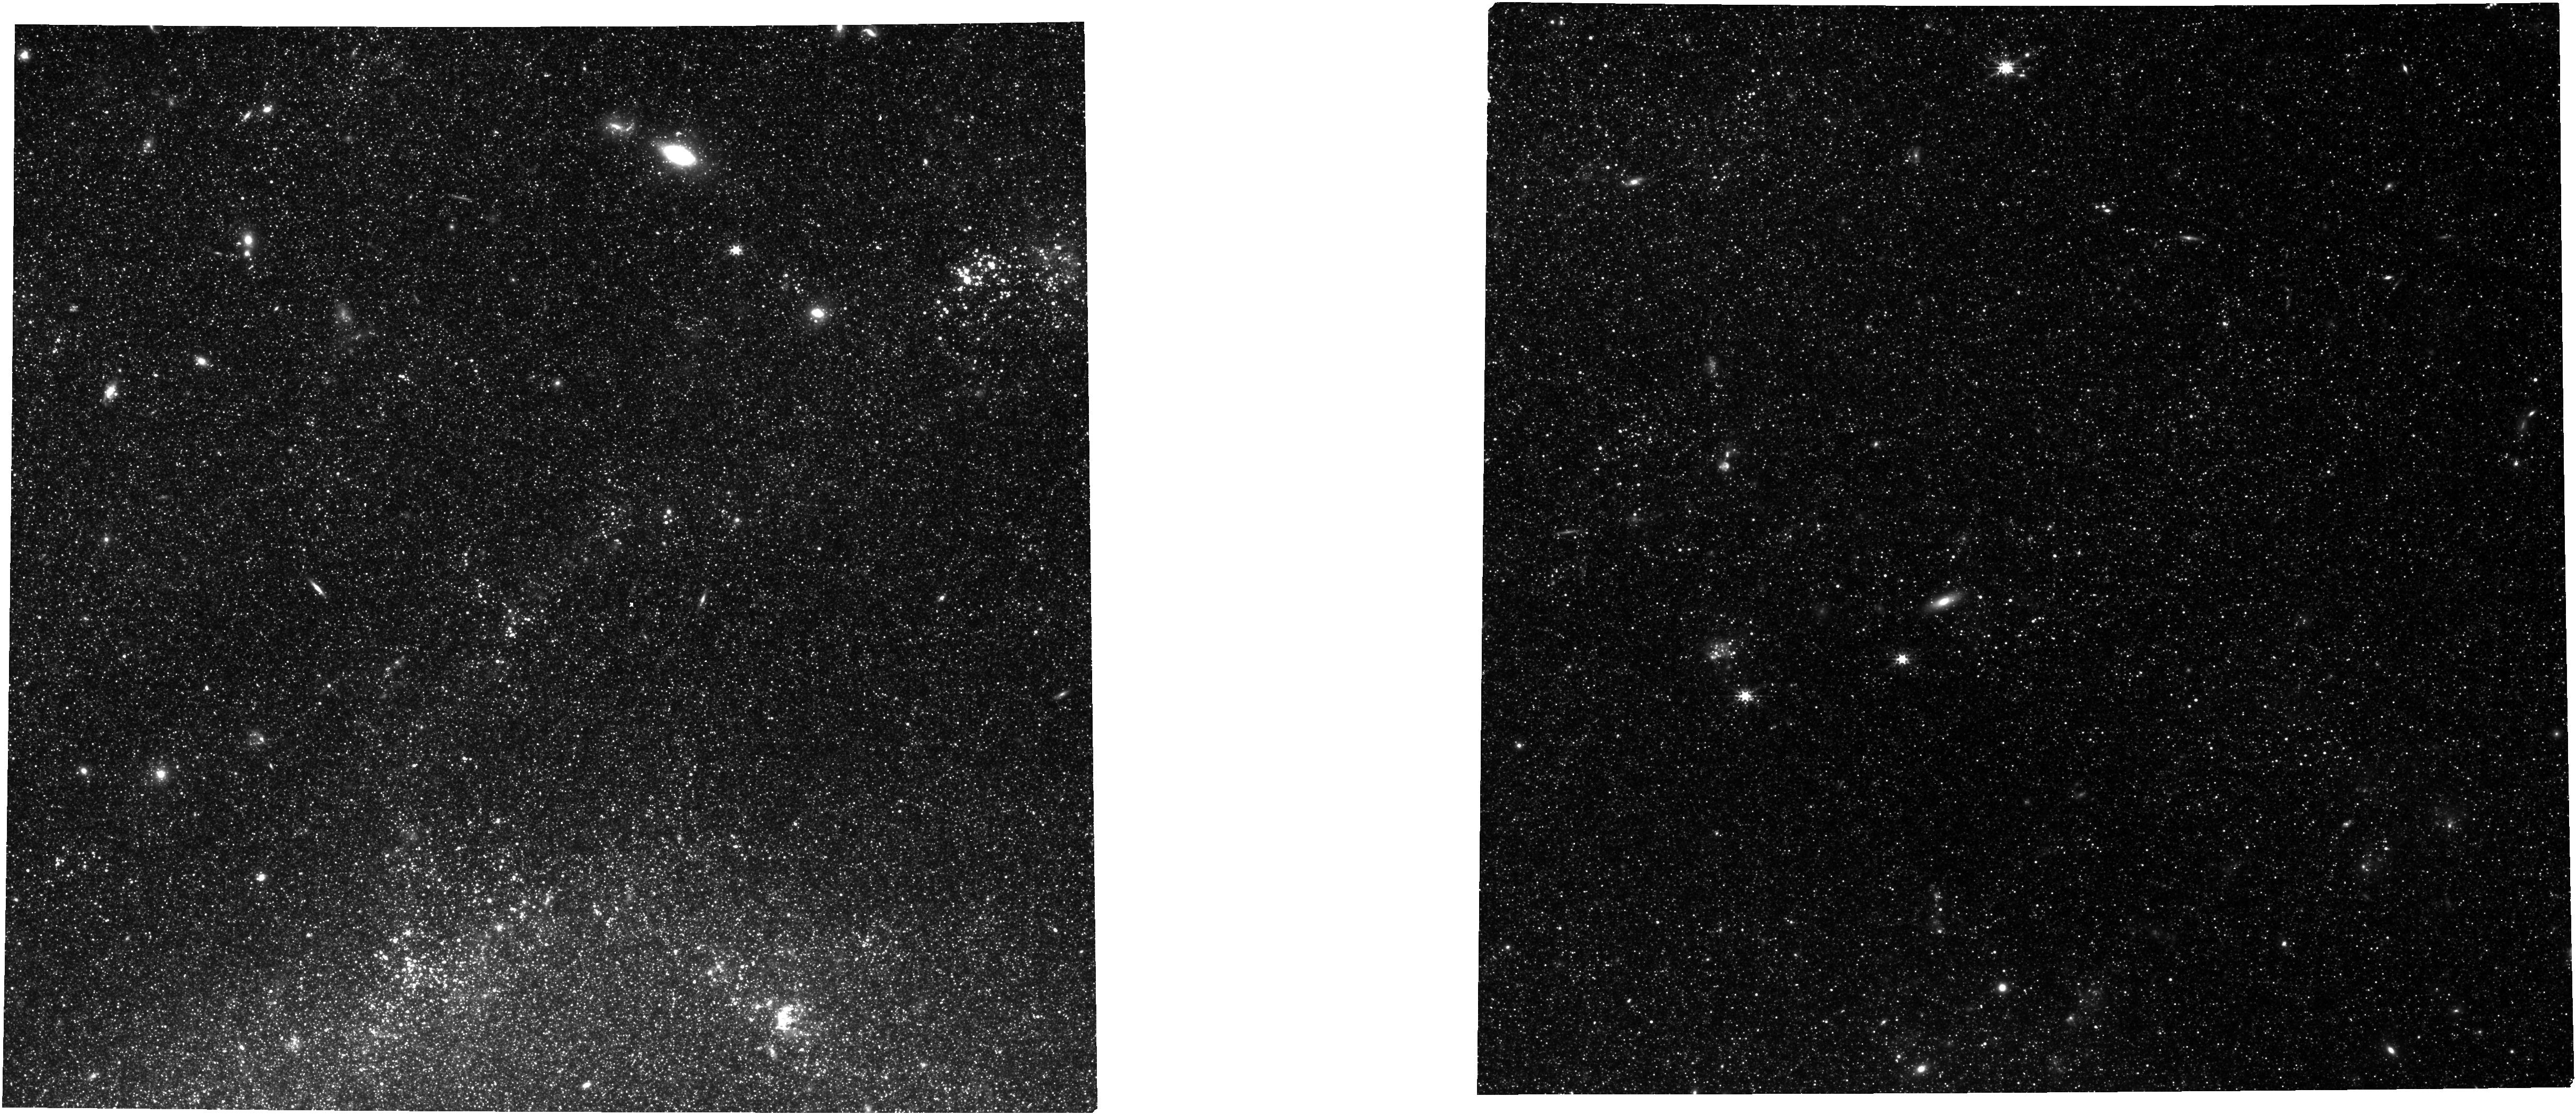
Target: SN-2011FE-FIELD. Instrument: NIRCAM. Filter: F277W. Exposure: 28 min. Observation ID: jw04087-o001_t001_nircam_clear-f277w

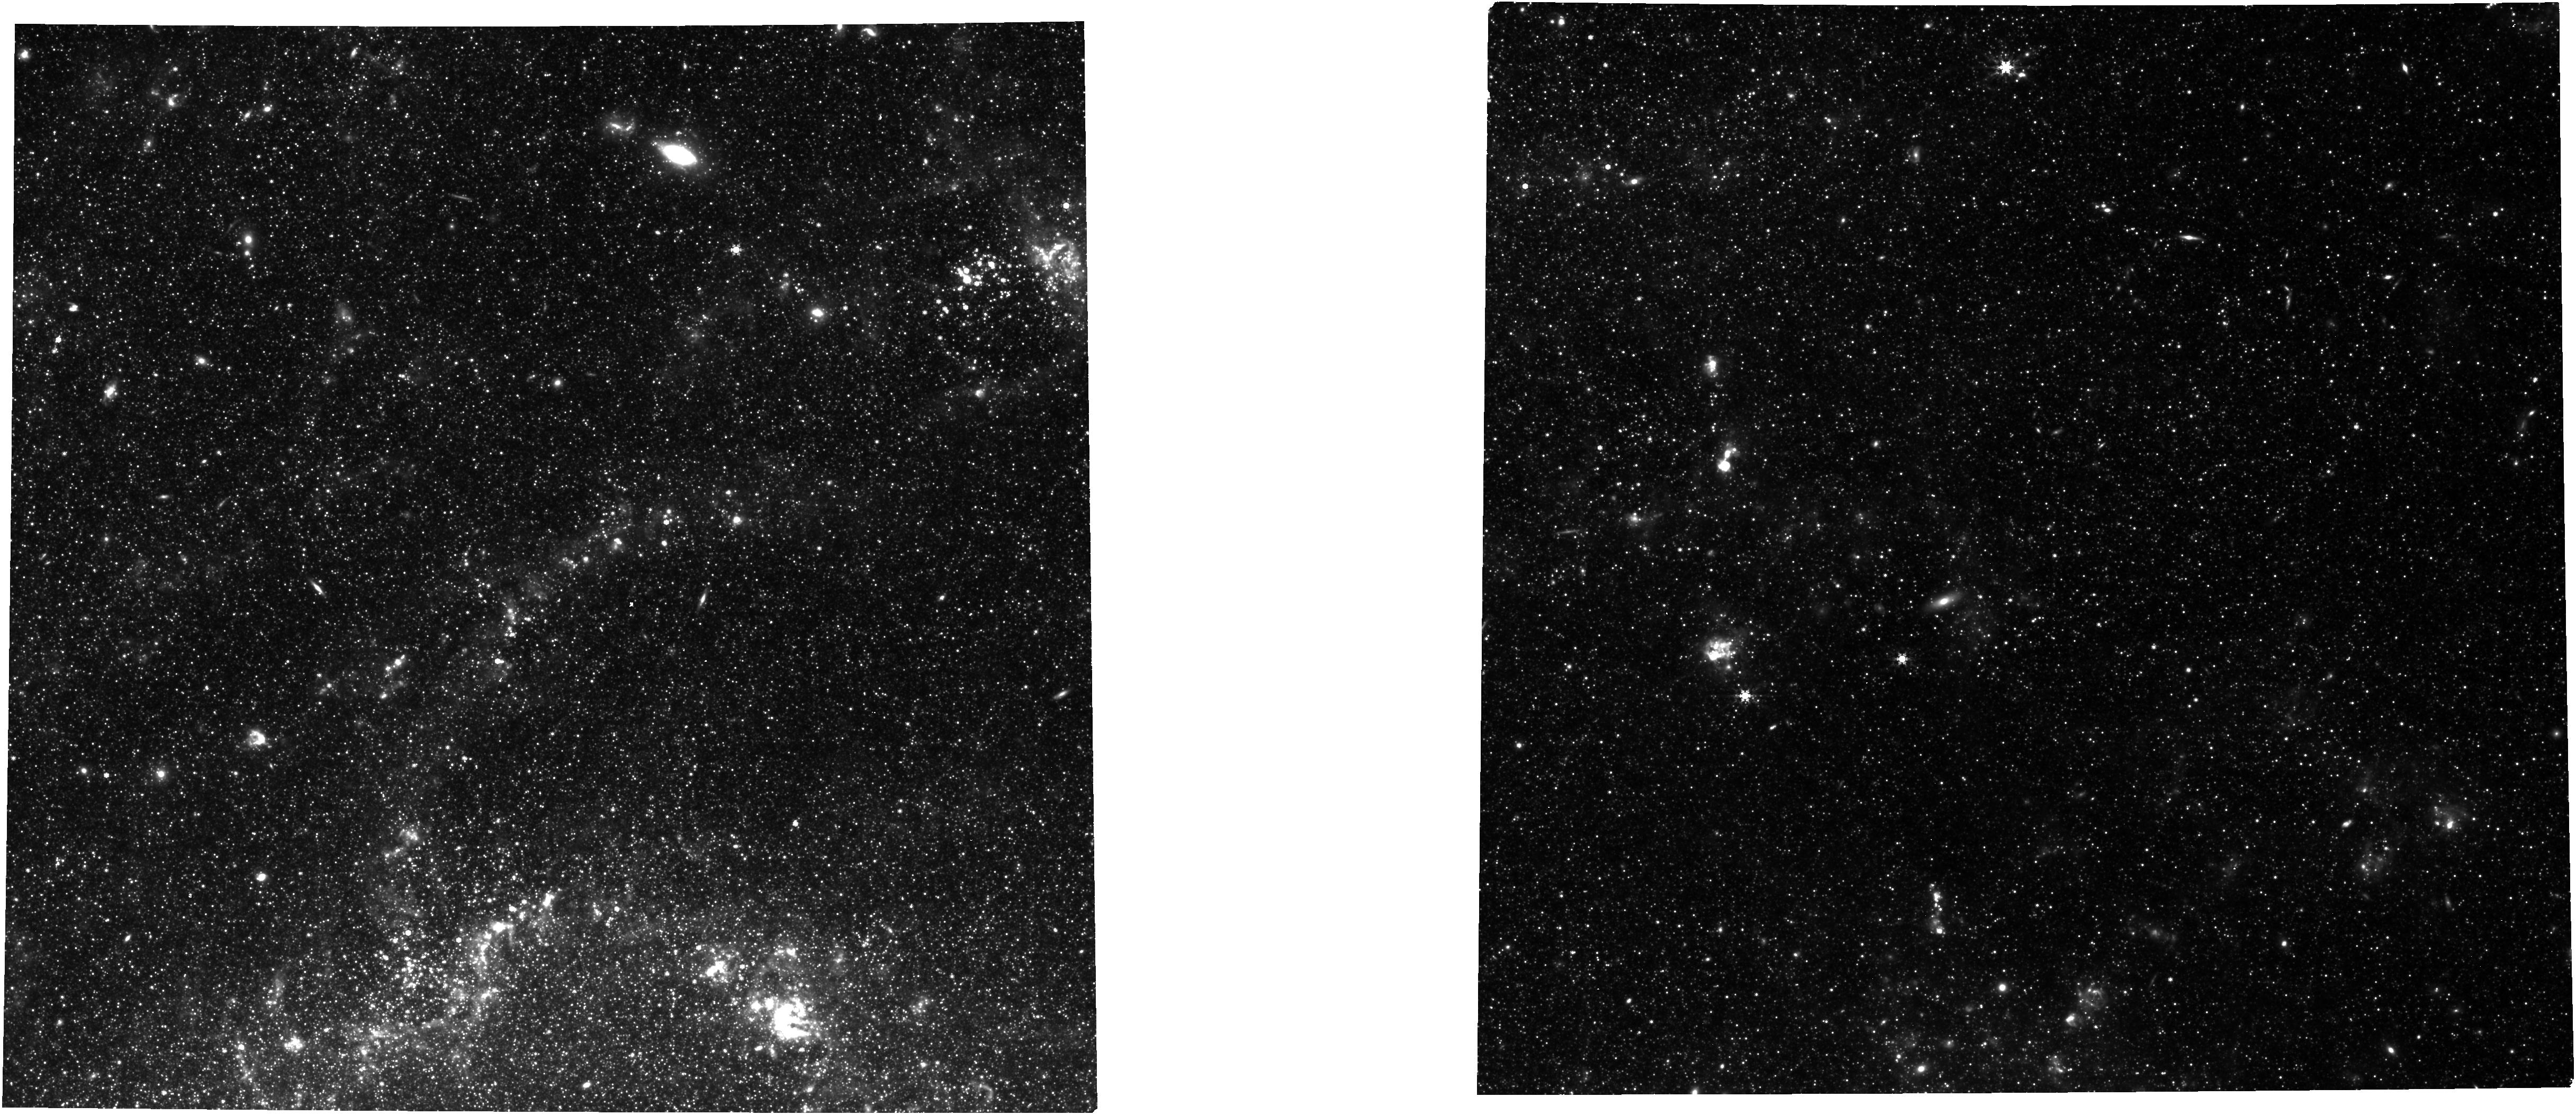
Target: SN-2011FE-FIELD. Instrument: NIRCAM. Filter: F444W. Exposure: 28 min. Observation ID: jw04087-o001_t001_nircam_clear-f444w

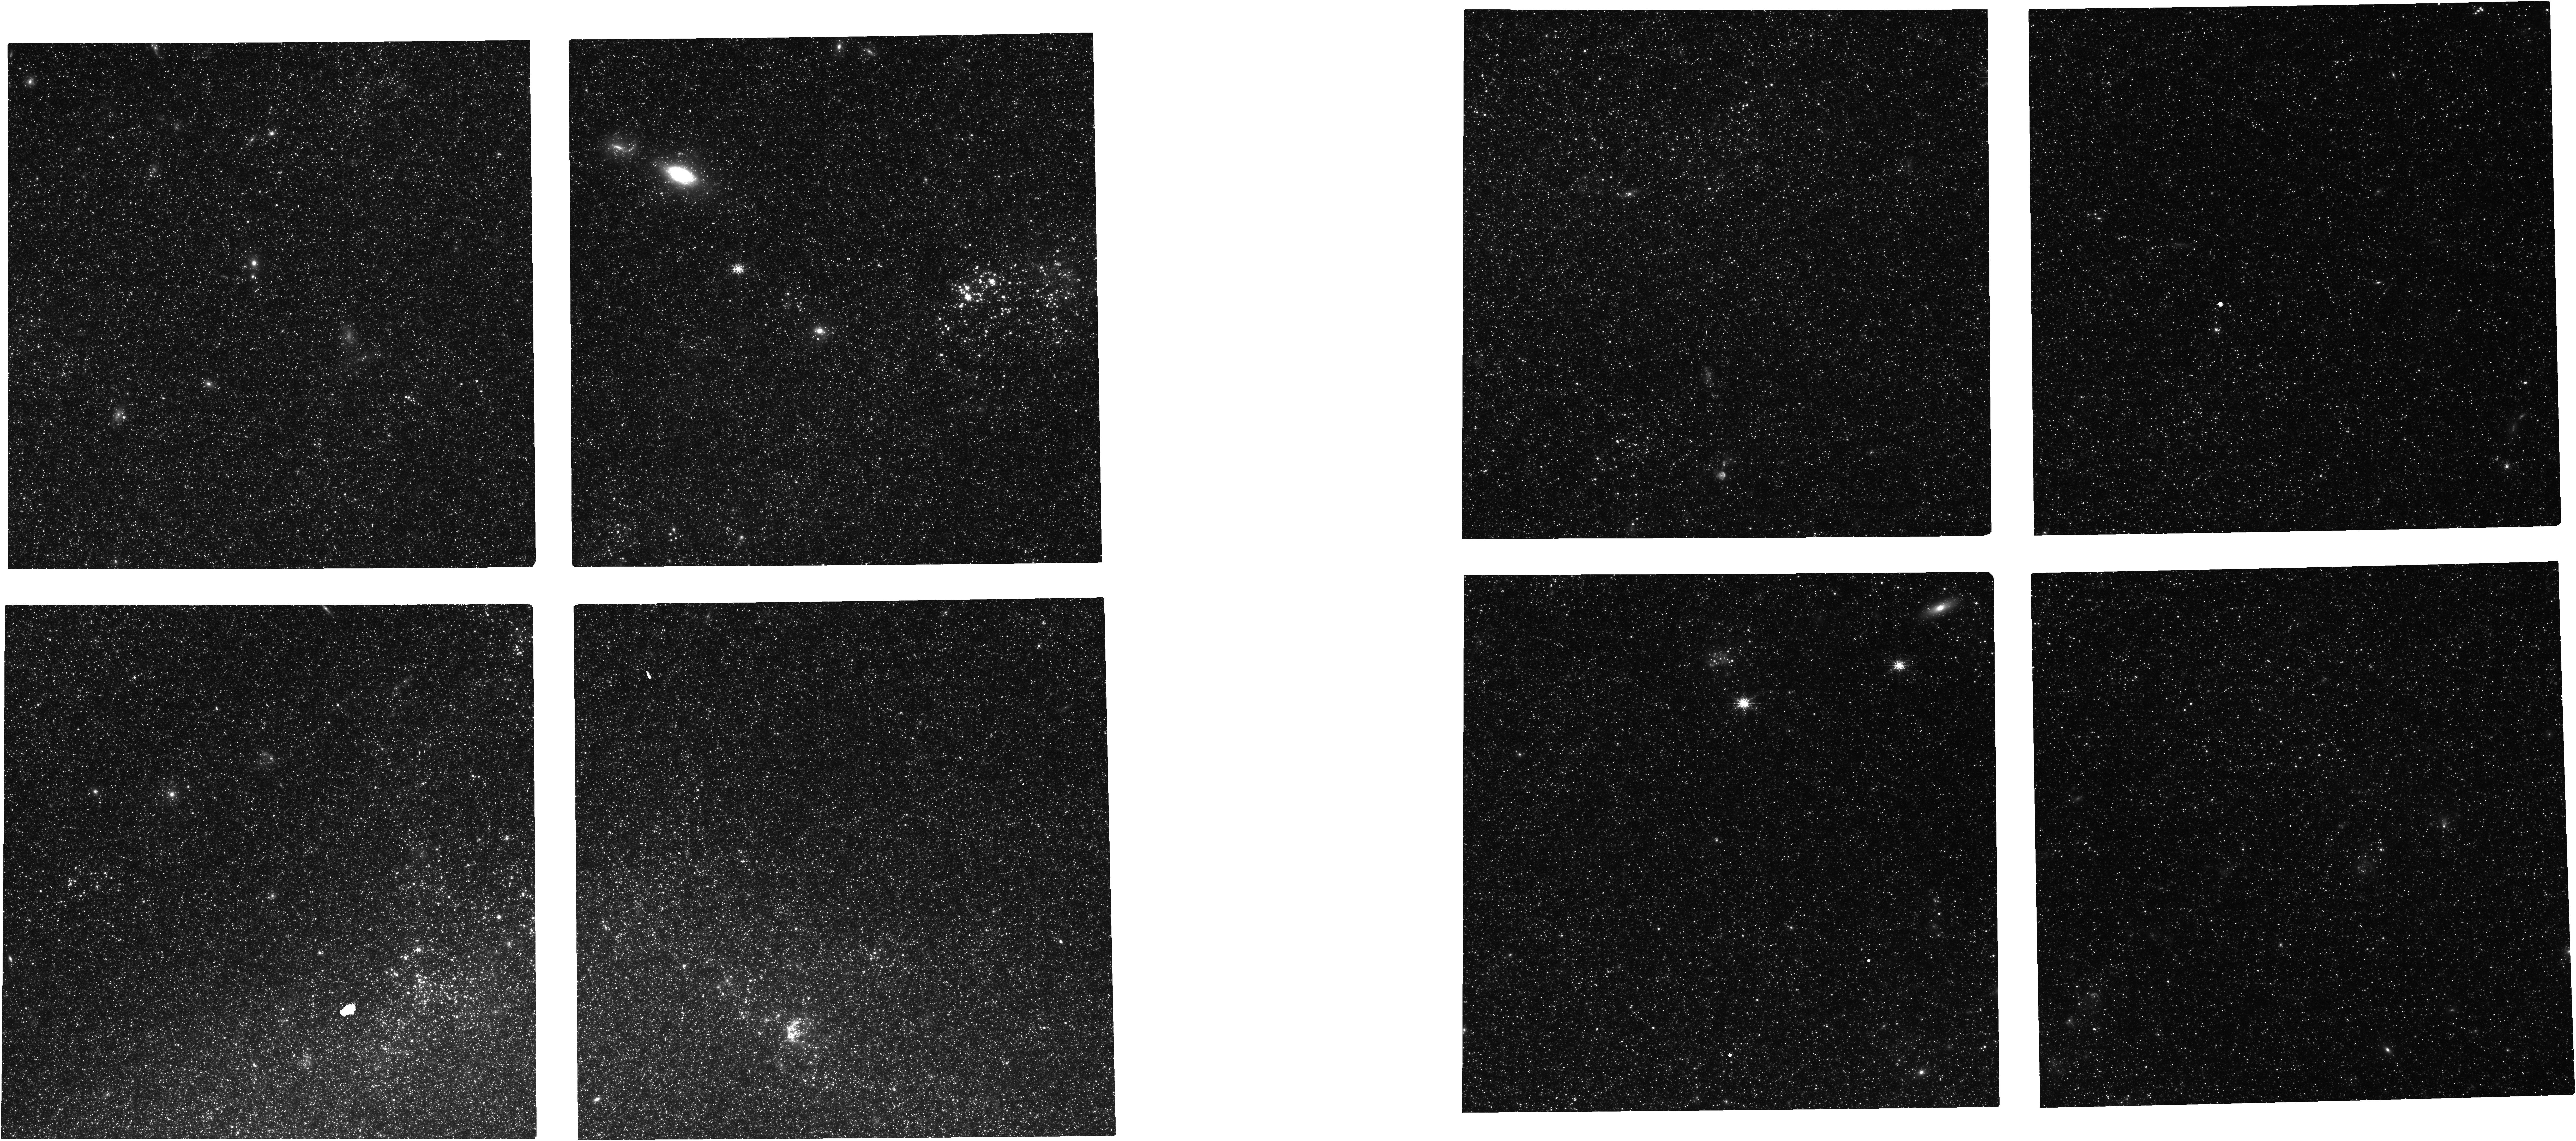
Target: SN-2011FE-FIELD. Instrument: NIRCAM. Filter: F182M. Exposure: 28 min. Observation ID: jw04087-o001_t001_nircam_clear-f182m

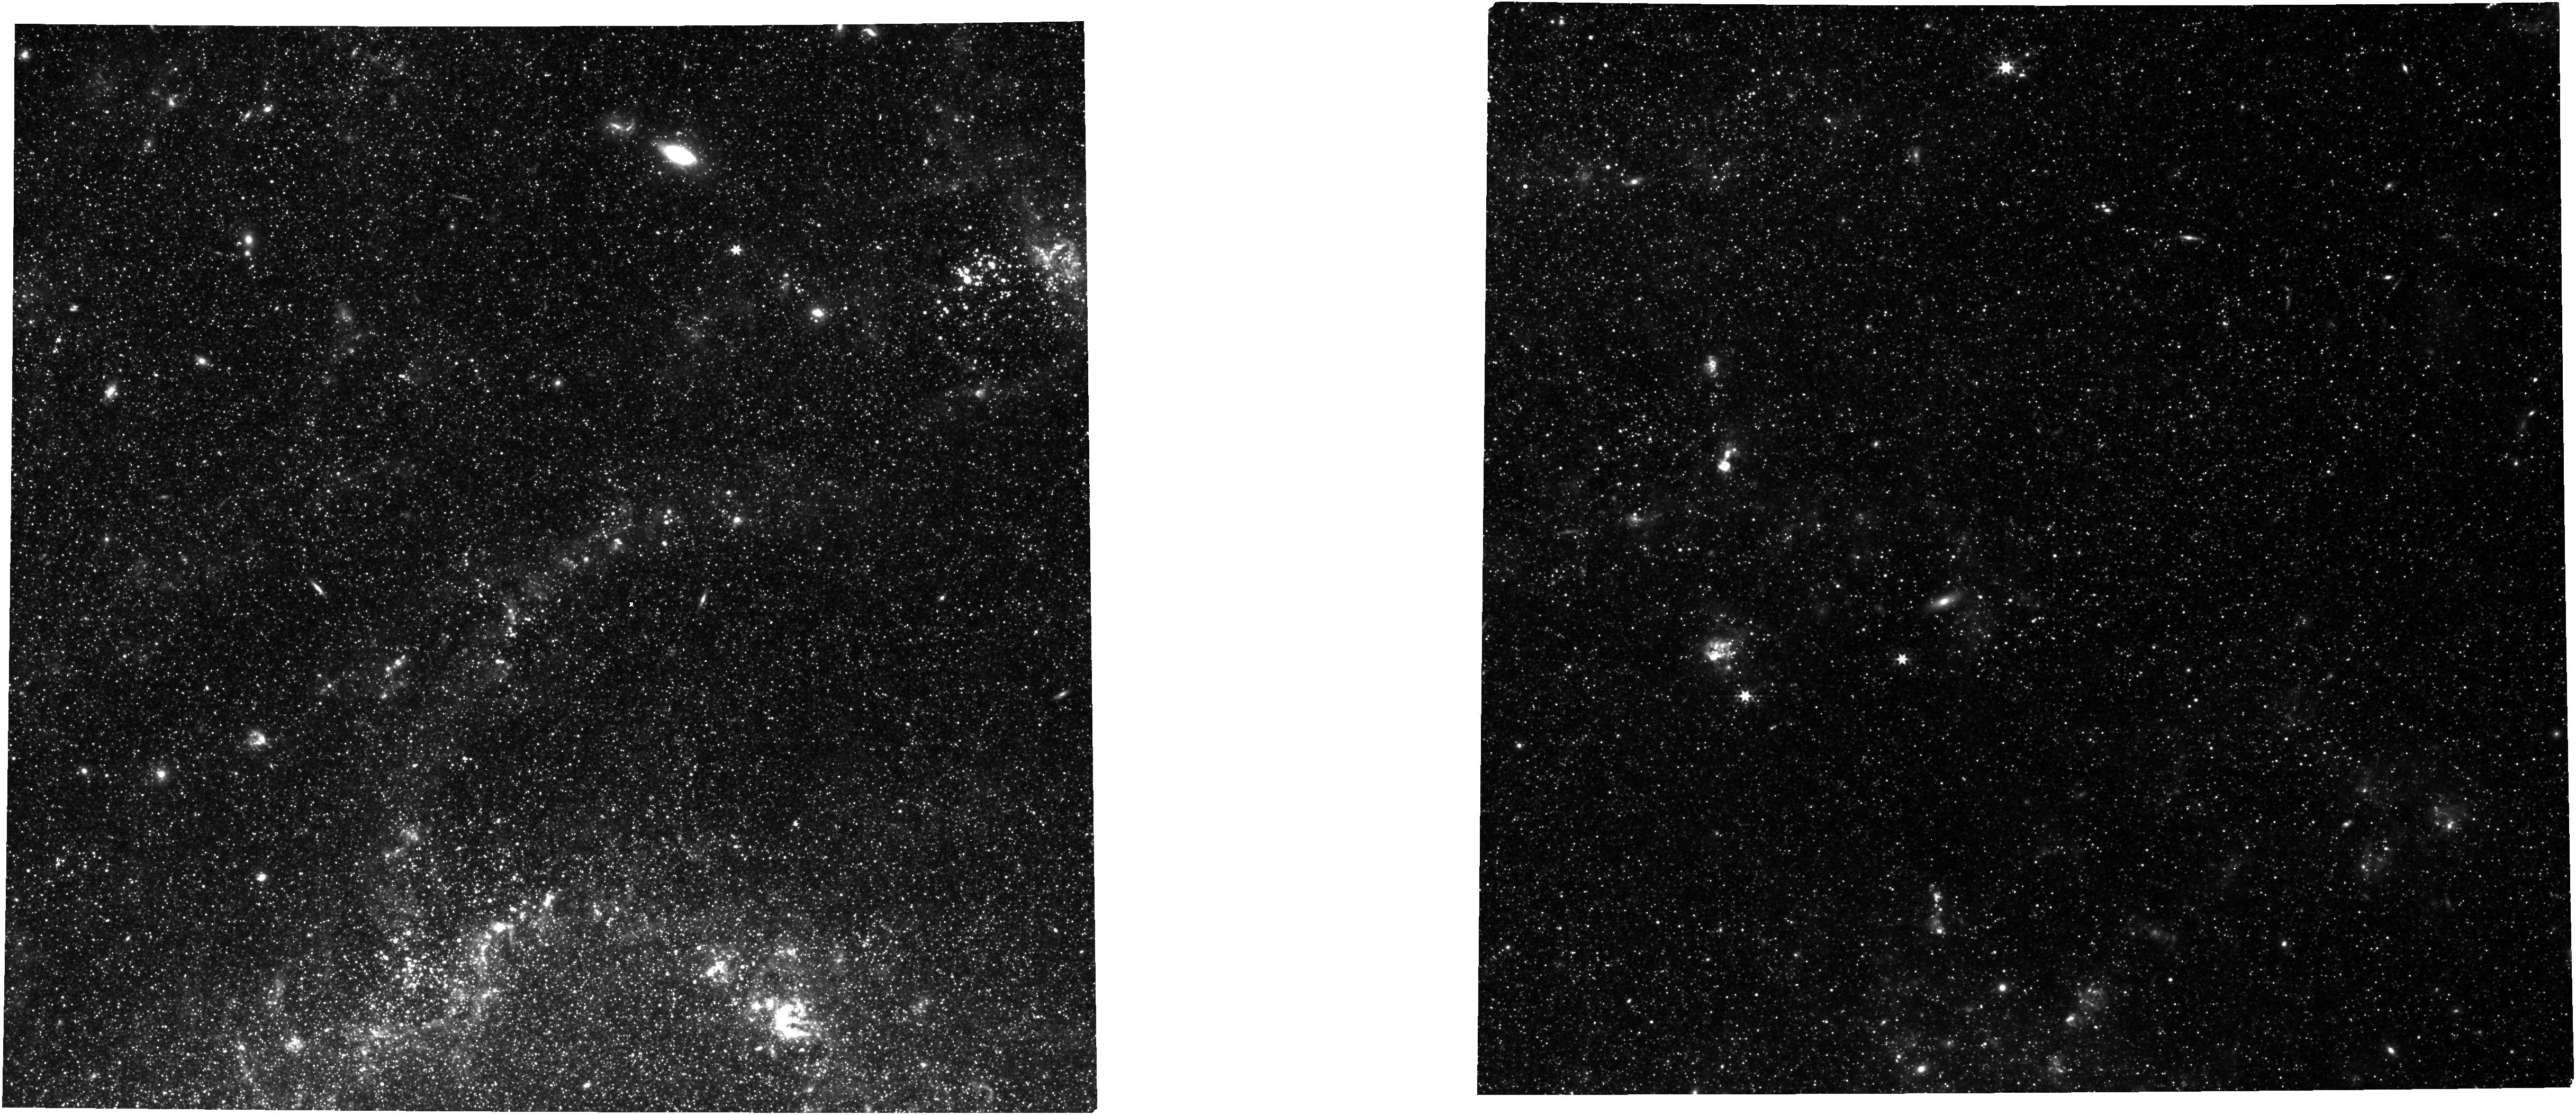
Target: SN-2011FE-FIELD. Instrument: NIRCAM. Filter: F356W. Exposure: 28 min. Observation ID: jw04087-o001_t001_nircam_clear-f356w

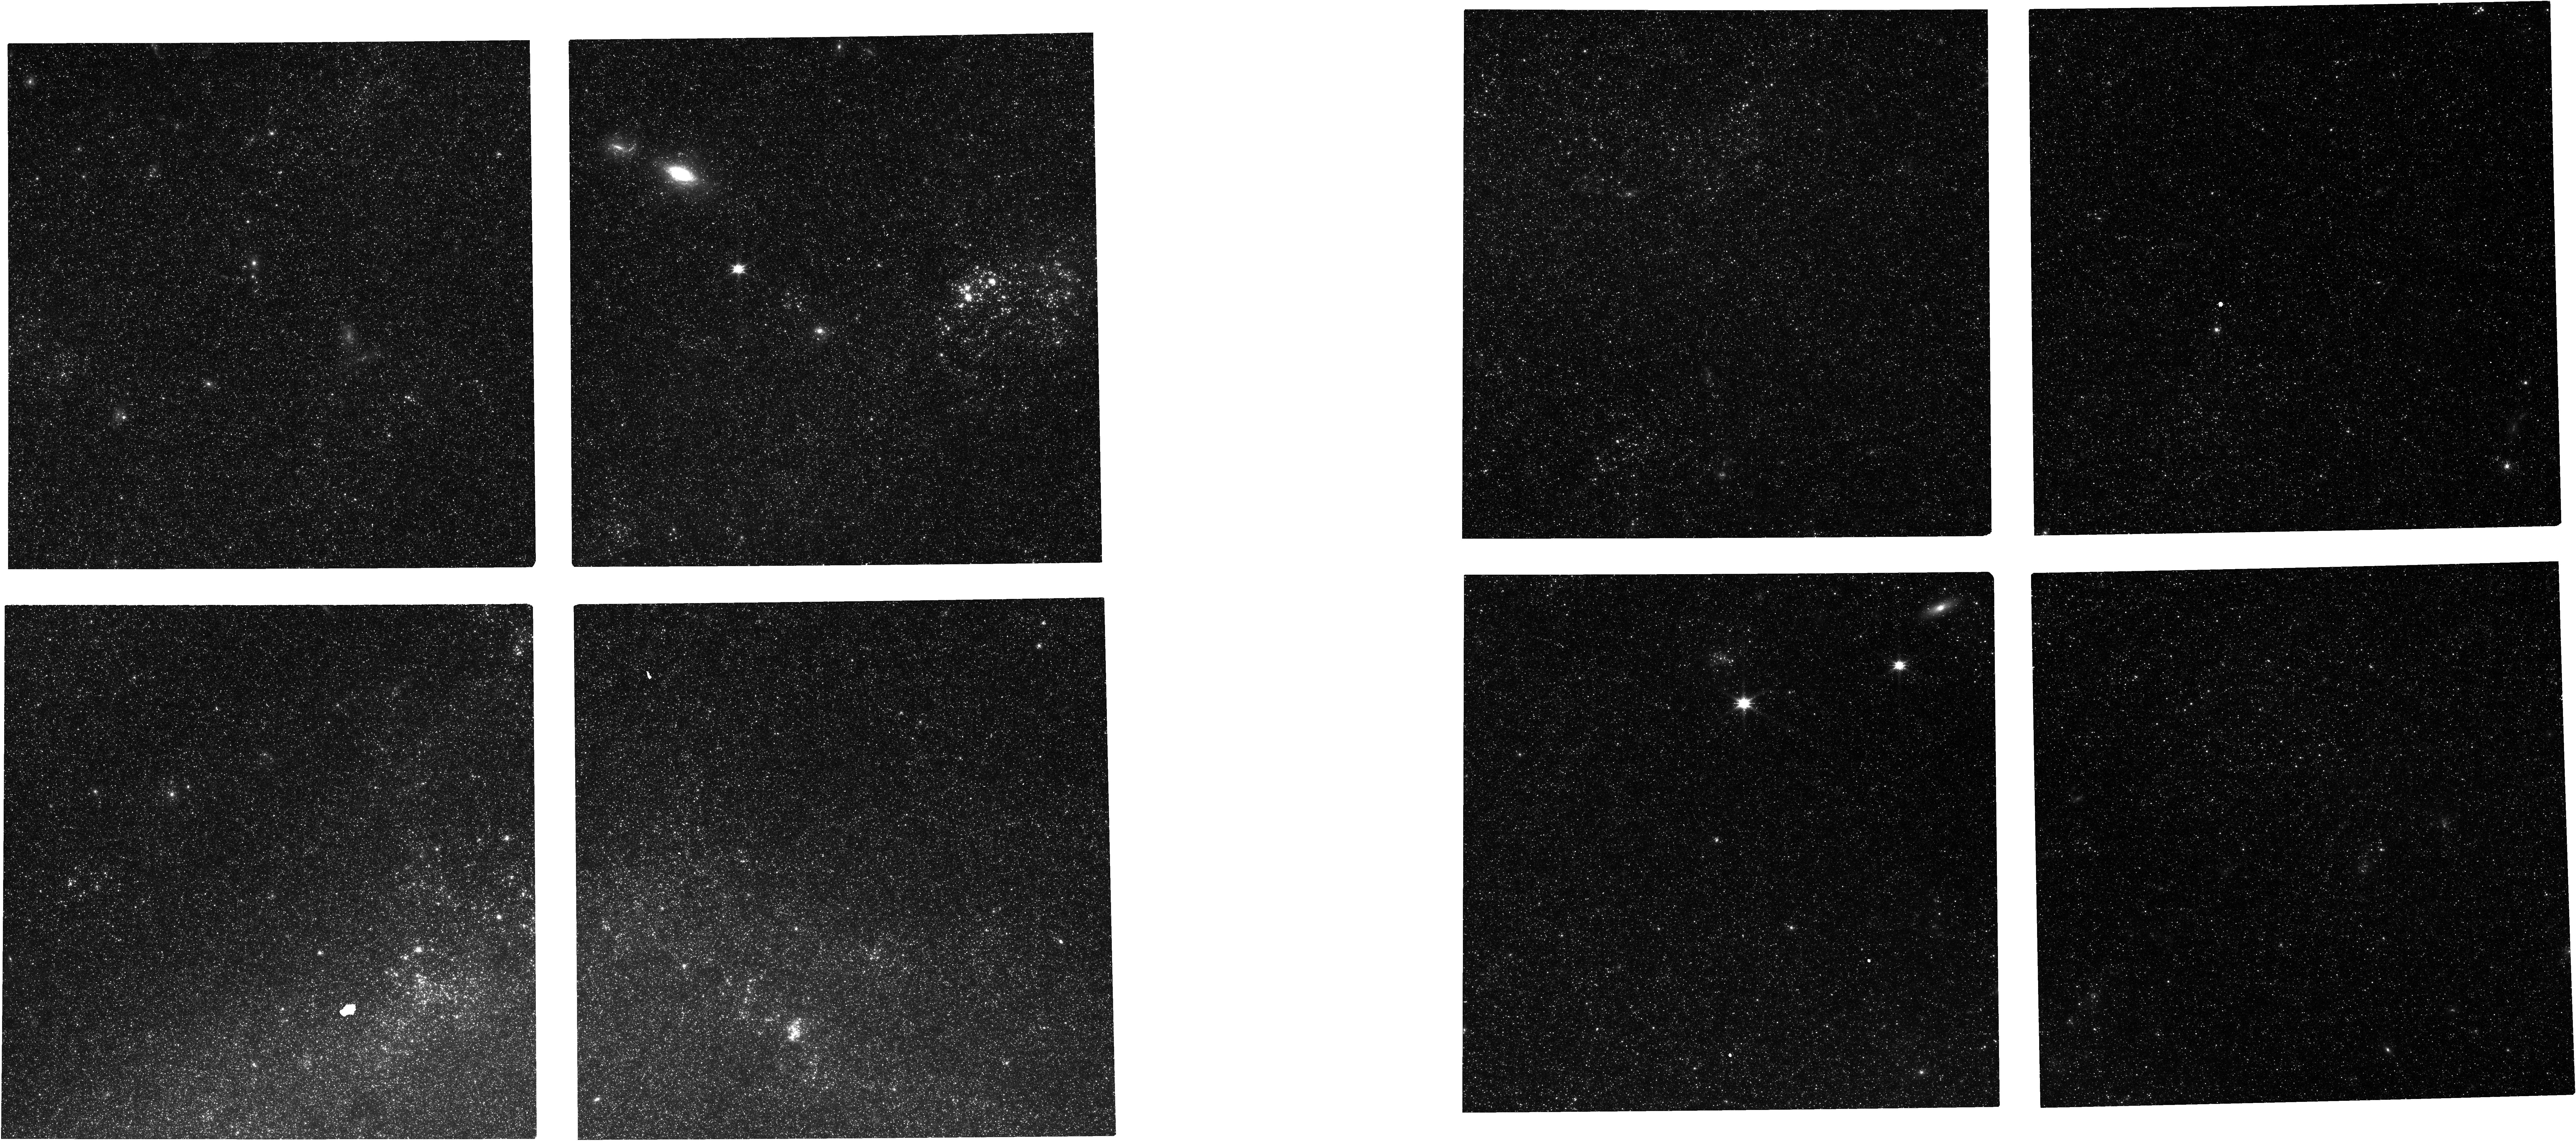
Target: SN-2011FE-FIELD. Instrument: NIRCAM. Filter: F115W. Exposure: 28 min. Observation ID: jw04087-o001_t001_nircam_clear-f115w

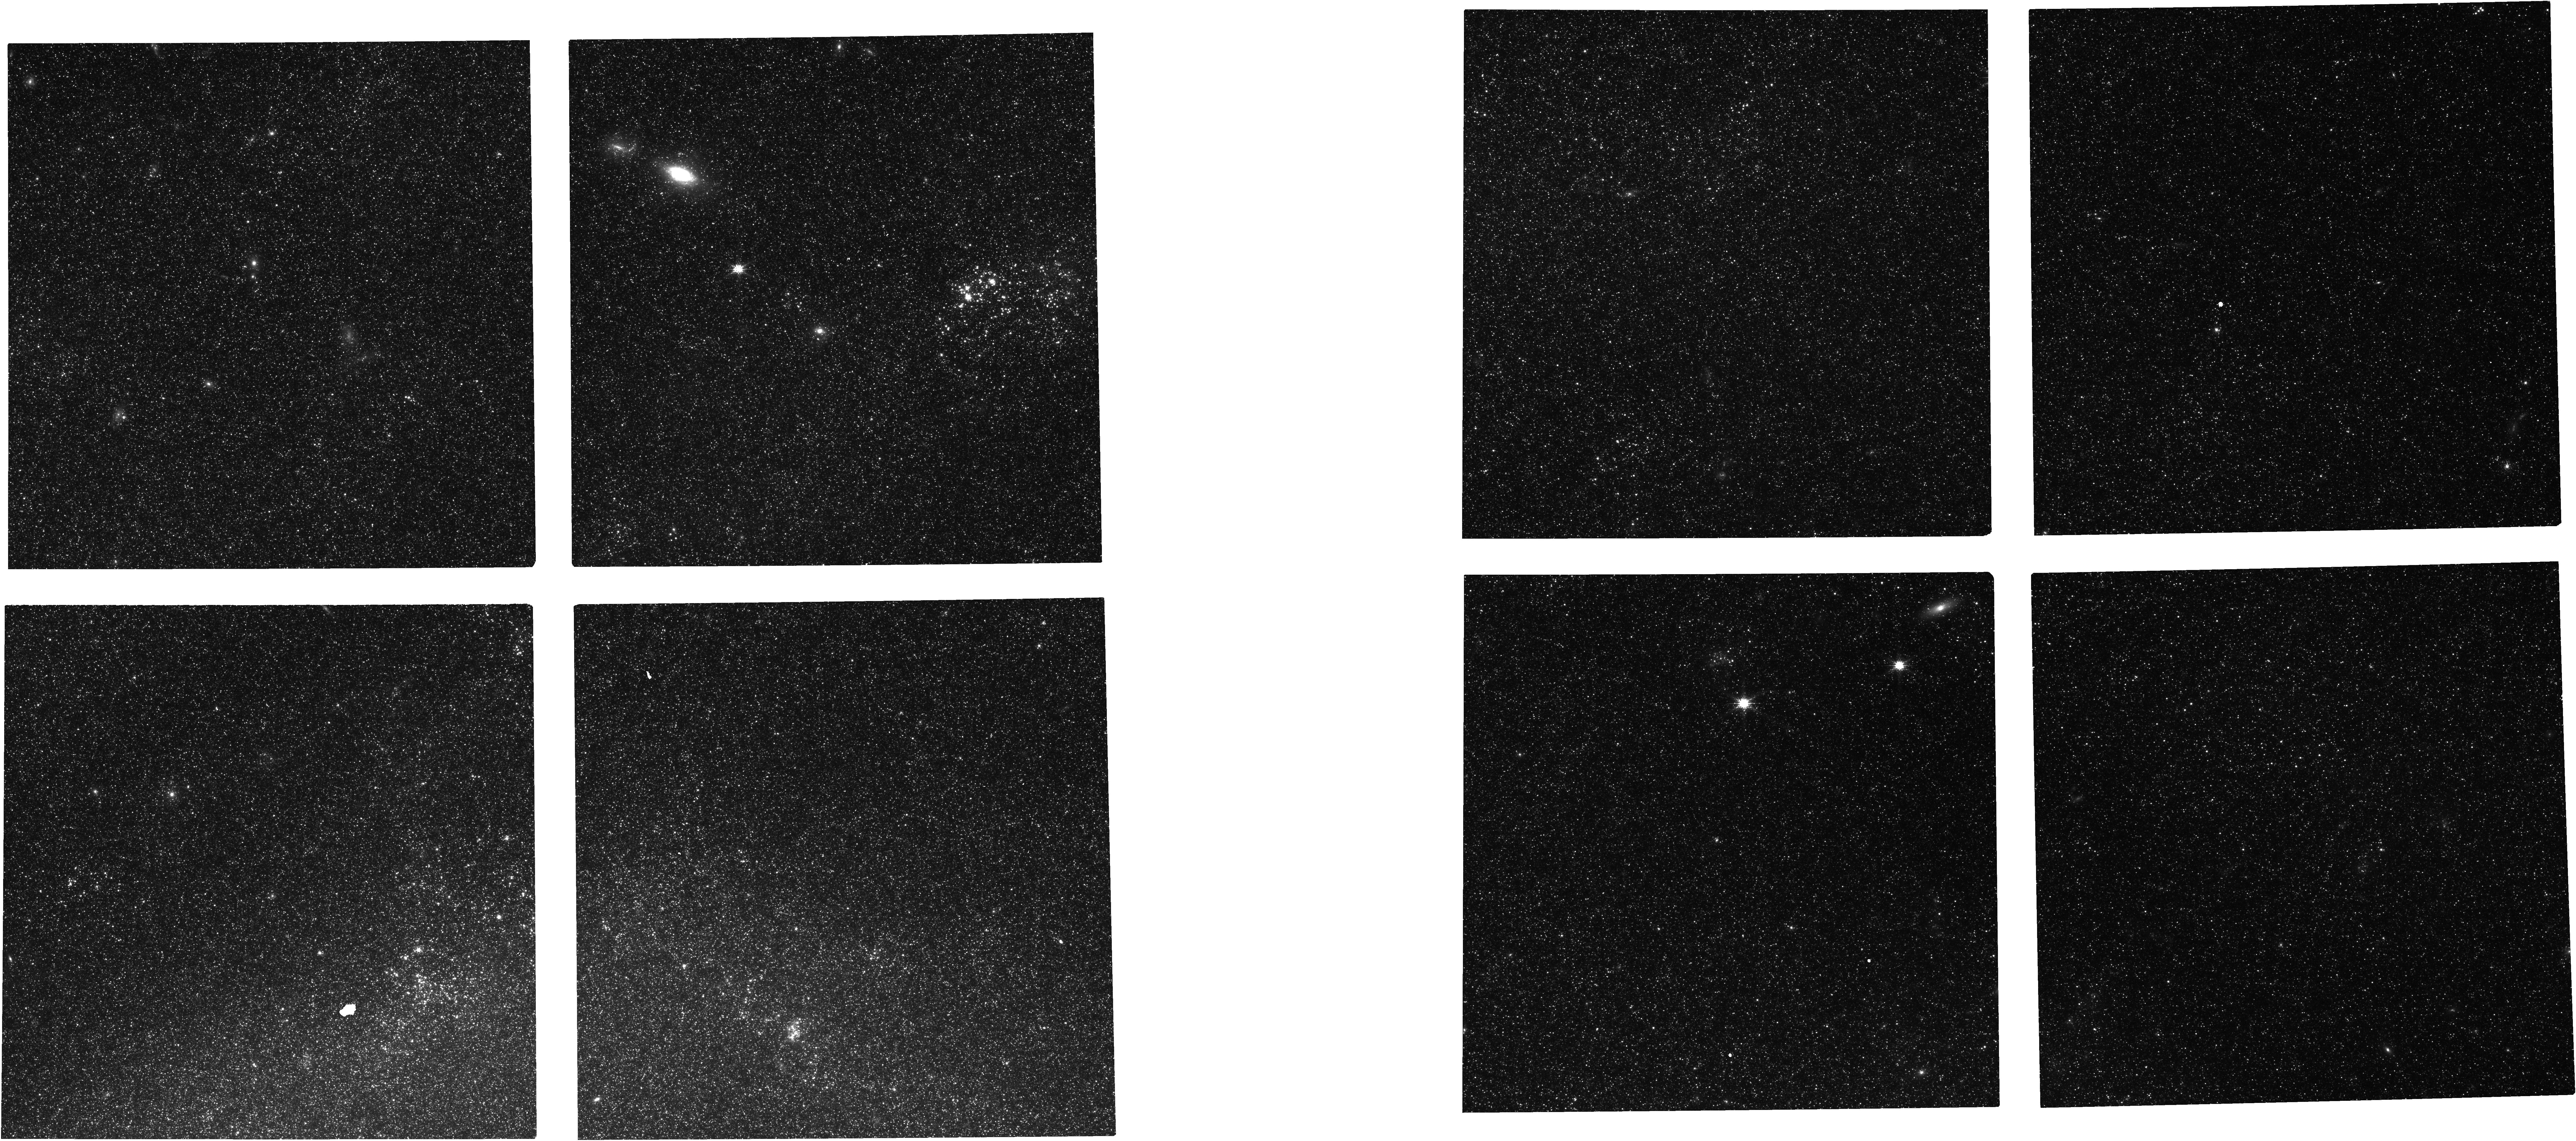
Target: SN-2011FE-FIELD. Instrument: NIRCAM. Filter: F150W. Exposure: 28 min. Observation ID: jw04087-o001_t001_nircam_clear-f150w

Refining the Mira Distance Ladder with NIRCam Observations of M101 (PI: Huang, Caroline)

The recent tension between direct, model-independent measurements of the Hubble constant and the model-dependent values inferred from observations of the CMB has posed the strongest challenge to LambdaCDM in nearly 30 years. However, the burden of proof for a potentially groundbreaking discovery of new physics is high. Thus, alternative routes to the present measurements of the Hubble constant – which rely primarily on Cepheids and Tip of Red Giant Branch as intermediate distance indicators – must be explored in order to verify the current results and to fully understand the role of systematic uncertainties. Oxygen-rich Mira variables are luminous, ubiquitous, NIR and IR standard candles and present a particularly compelling path forward to studying the tension in the era of JWST. Here, we propose to use the high angular resolution and infrared coverage of NIRCam to simultaneously refine the Mira-based distance ladder and re-examine Cepheid crowding in the Type Ia Supernova host galaxy M101. This will allow us to verify the Cepheid results by using an independent ladder subject to different systematics, and by directly reanalyzing the Cepheids in M101. In this joint proposal consisting of one epoch of JWST NIRCam and three epochs of coordinated HST WFC3/IR and ACS observations, we will (1) de-blend the backgrounds of known Cepheids and Miras in M101, (2) improve Mira spectral type classification, and (3) study the effect of dust and mass loss on the Mira PLR. The three HST epochs will allow us to phase the single-epoch JWST observations to mean magnitude and produce Mira PLR in JWST bands for the first time.